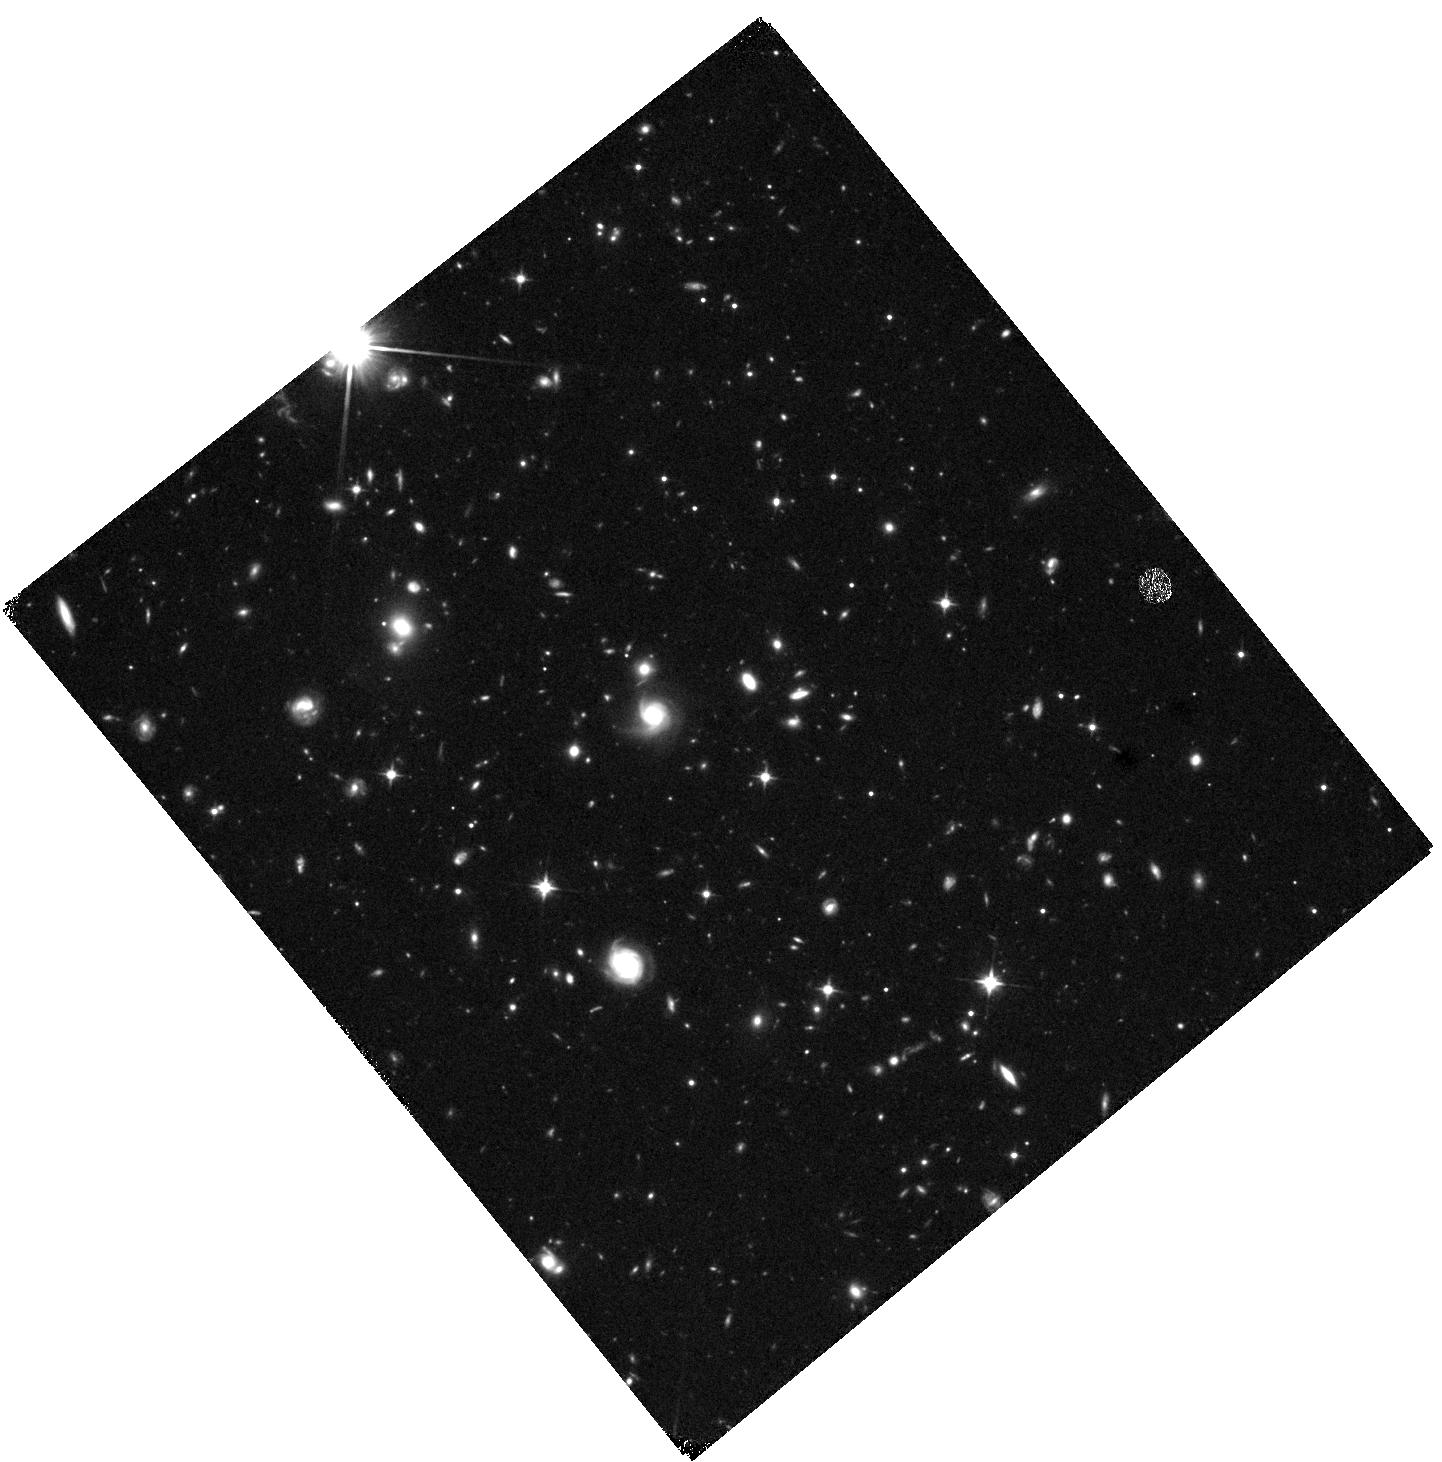
Target: J2258+2313
Instrument: WFC3/IR
Filter: F110W
Exposure: 41 min
Observation ID: hst_16201_02_wfc3_ir_f110w_iebq02

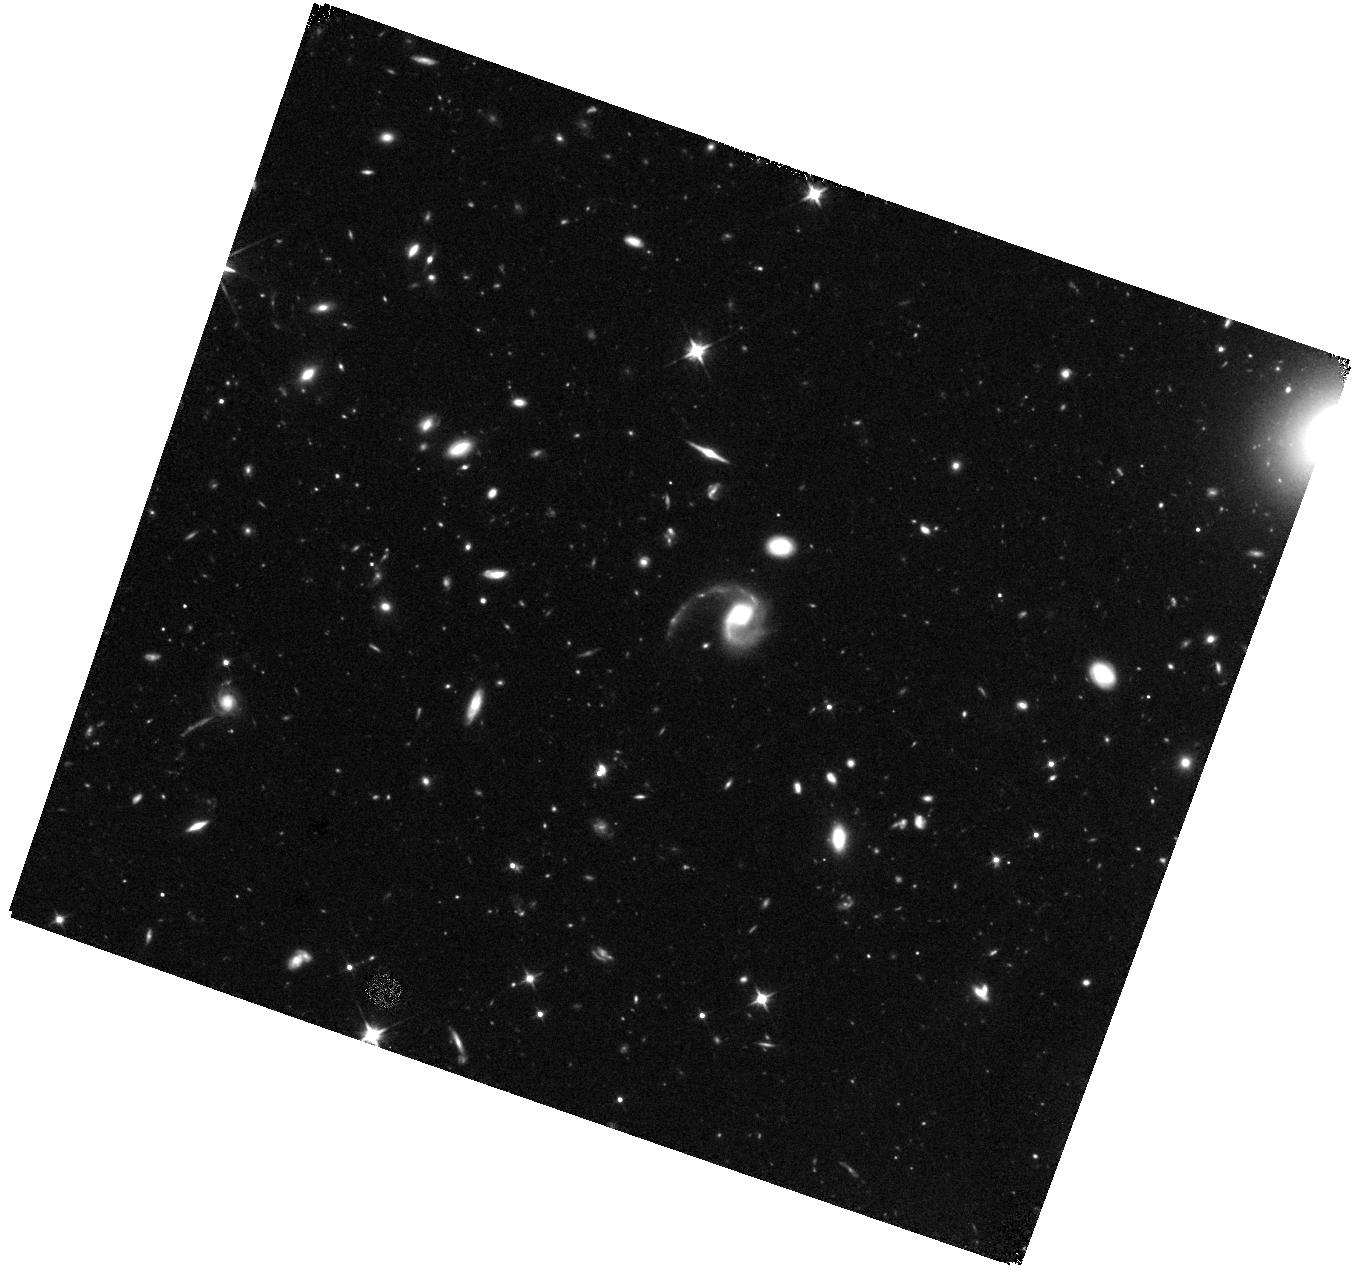
Target: J1448+1010
Instrument: WFC3/IR
Filter: F110W
Exposure: 41 min
Observation ID: hst_16201_01_wfc3_ir_f110w_iebq01

Testing the Origin of Vast Extended Molecular Gas Outside High-z Post-Starbursts (PI: Spilker, Justin)

We have discovered spectacular vast molecular gas reservoirs extending tens of kpc outside of two high-redshift post-starburst galaxies as part of an ongoing ALMA CO survey of such objects. While the host galaxies are only 3-5kpc in size, nearly half the total CO luminosity in each system extends 25-45kpc from the hosts. This discovery was unexpected and both the scale and magnitude of the extended gas features are unprecedented at any redshift. The origin of the vast CO is unclear, but may be related to AGN outflows, tidal stripping, and/or environmental effects. We propose a low-cost, high-impact VLA+HST campaign to determine the origins of the remarkable gas features and their broader implications for galaxy evolution, including galactic feedback, the formation of extended stellar halos, and metal enrichment of the circumgalactic medium. The VLA data are designed to characterize the presence and effects of AGN - existing data cannot even rule out radio-loud AGN activity - while the HST data are needed to discover stellar tidal debris and/or close merging companions. Together these datasets can uniquely determine the origin of the incredible molecular gas features we have found and place this unexpected discovery in broader context.